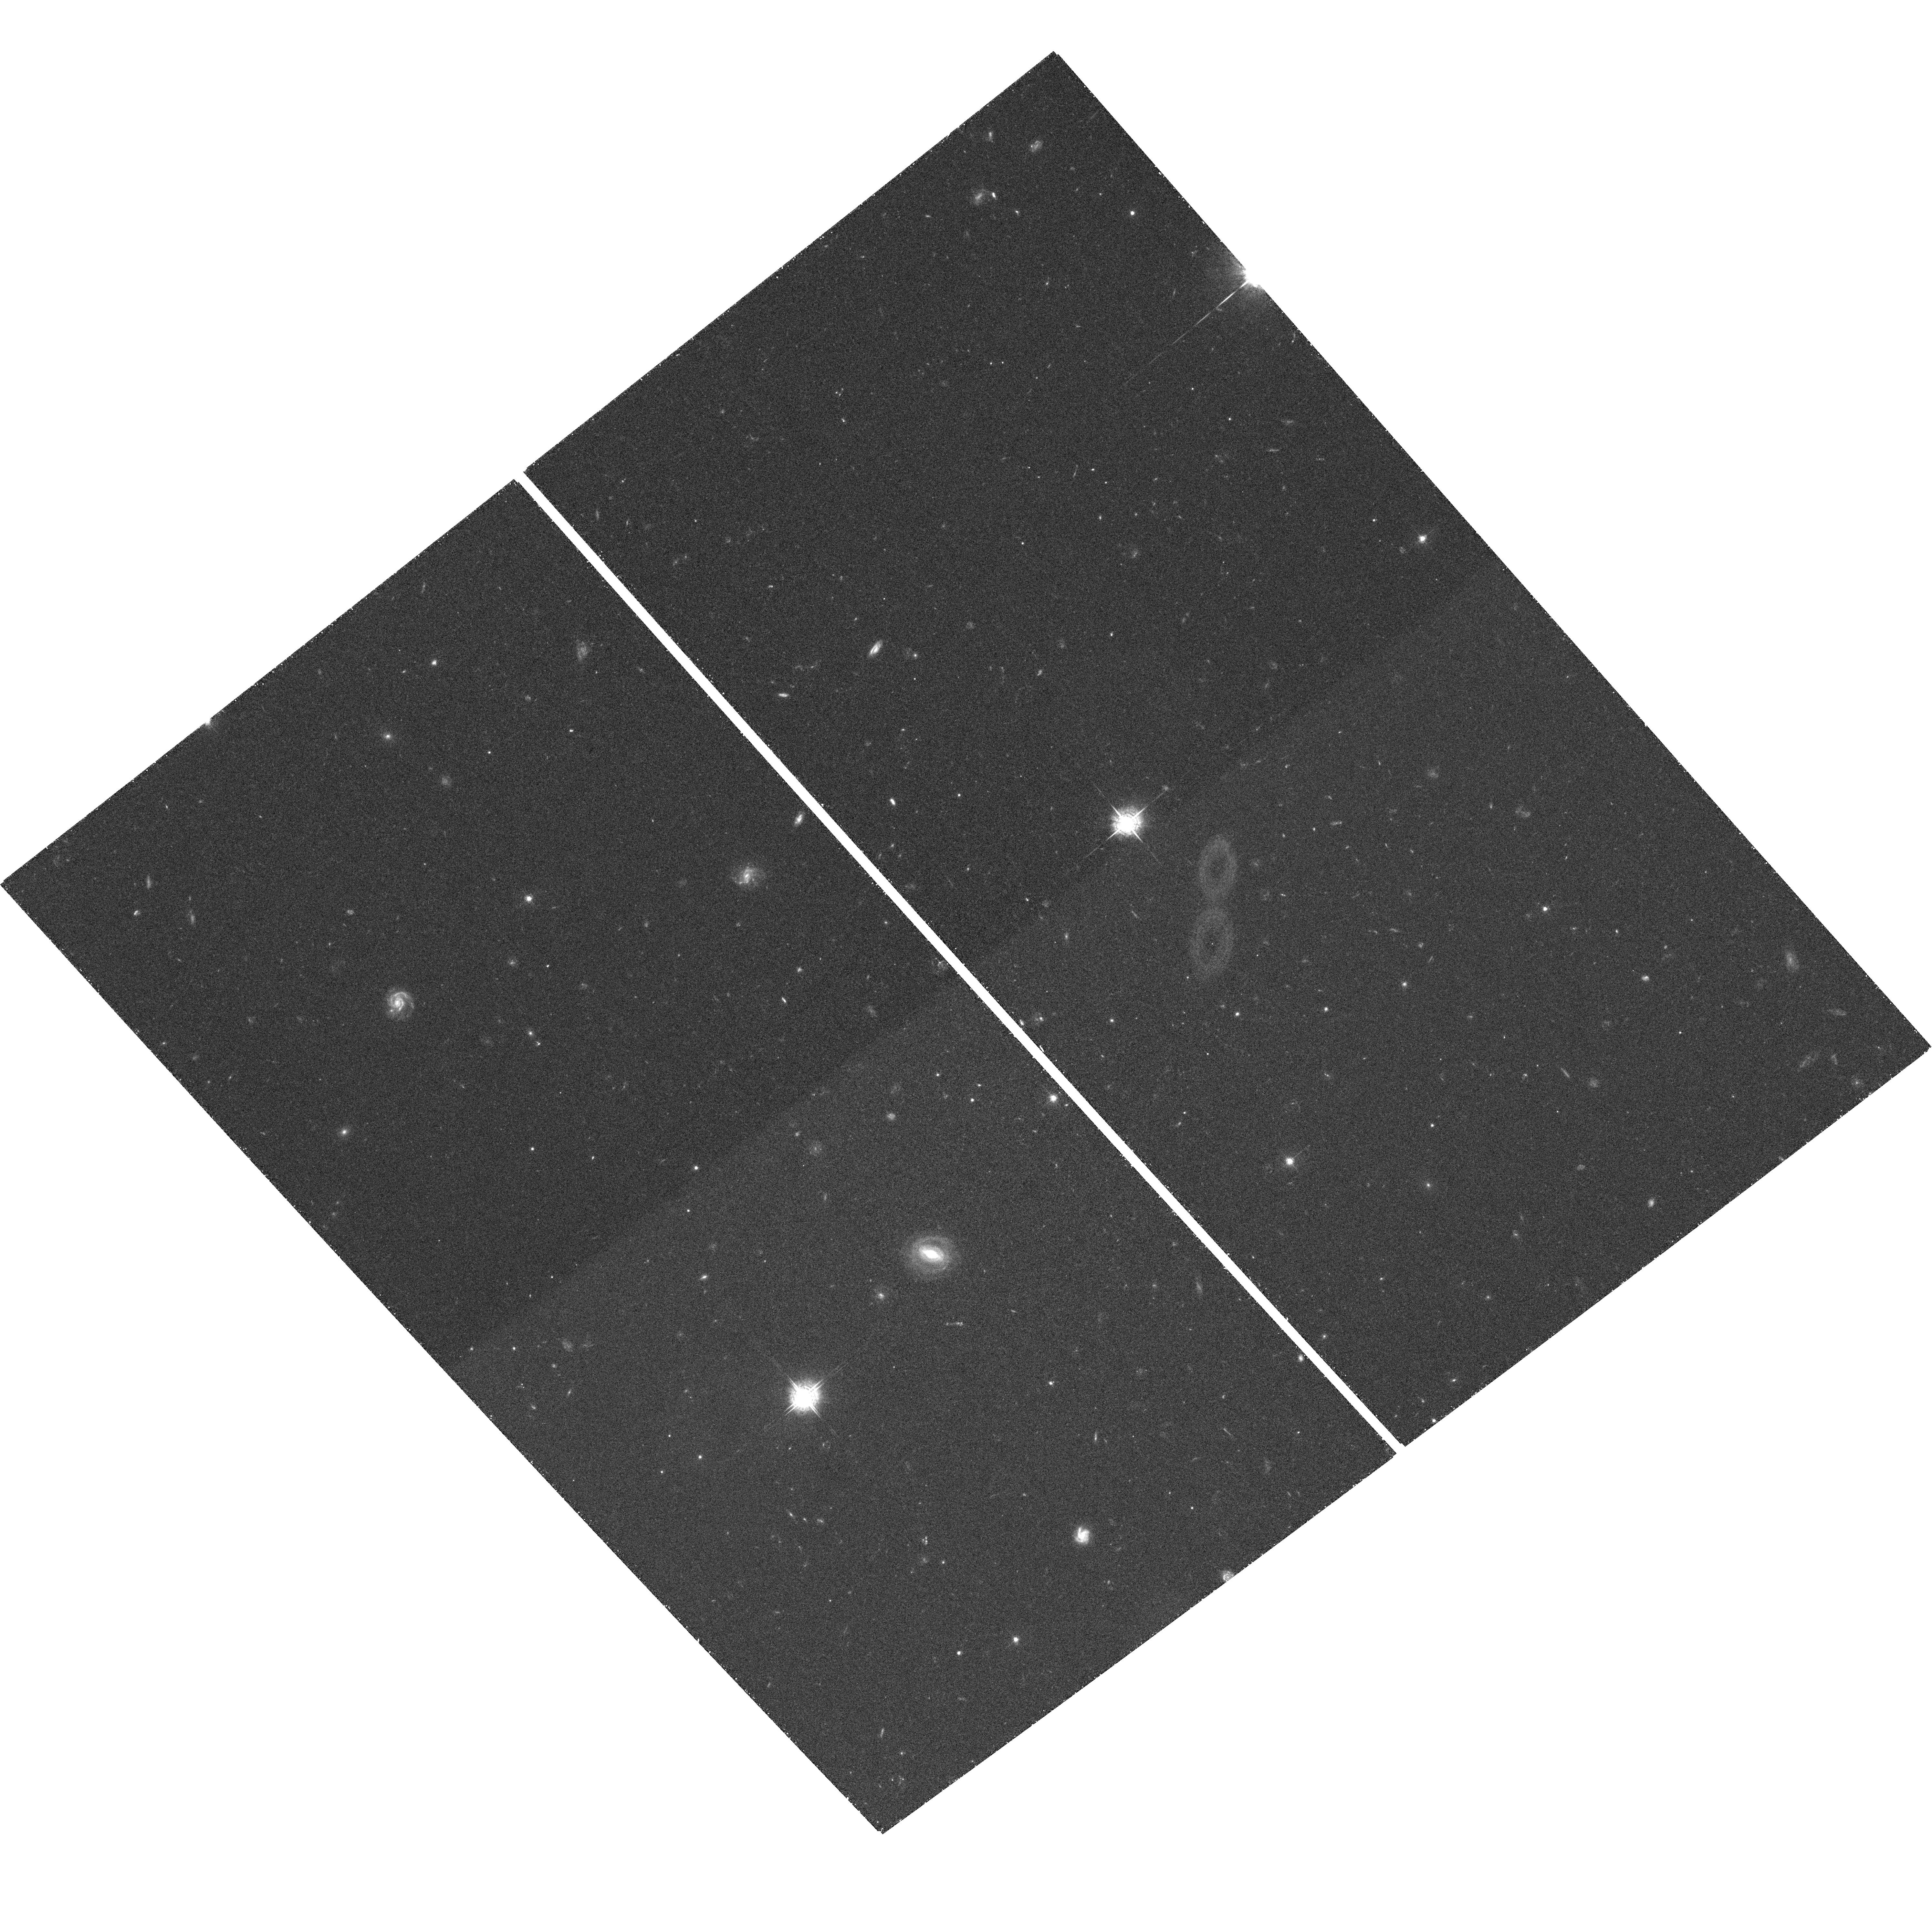
Target: SDSSJ1154+0300
Instrument: ACS/WFC
Filter: F550M
Exposure: 1.4 h
Observation ID: hst_10237_05_acs_wfc_f550m_j90k05

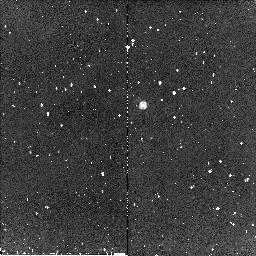
Target: SDSSJ0819+4209
Instrument: NICMOS/NIC2
Filter: F160W
Exposure: 4 min
Observation ID: n90k04030

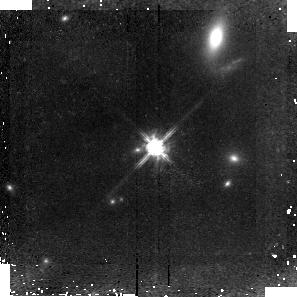
Target: SDSSJ0300+0048
Instrument: NICMOS/NIC2
Filter: F110W
Exposure: 43 min
Observation ID: n90k02010

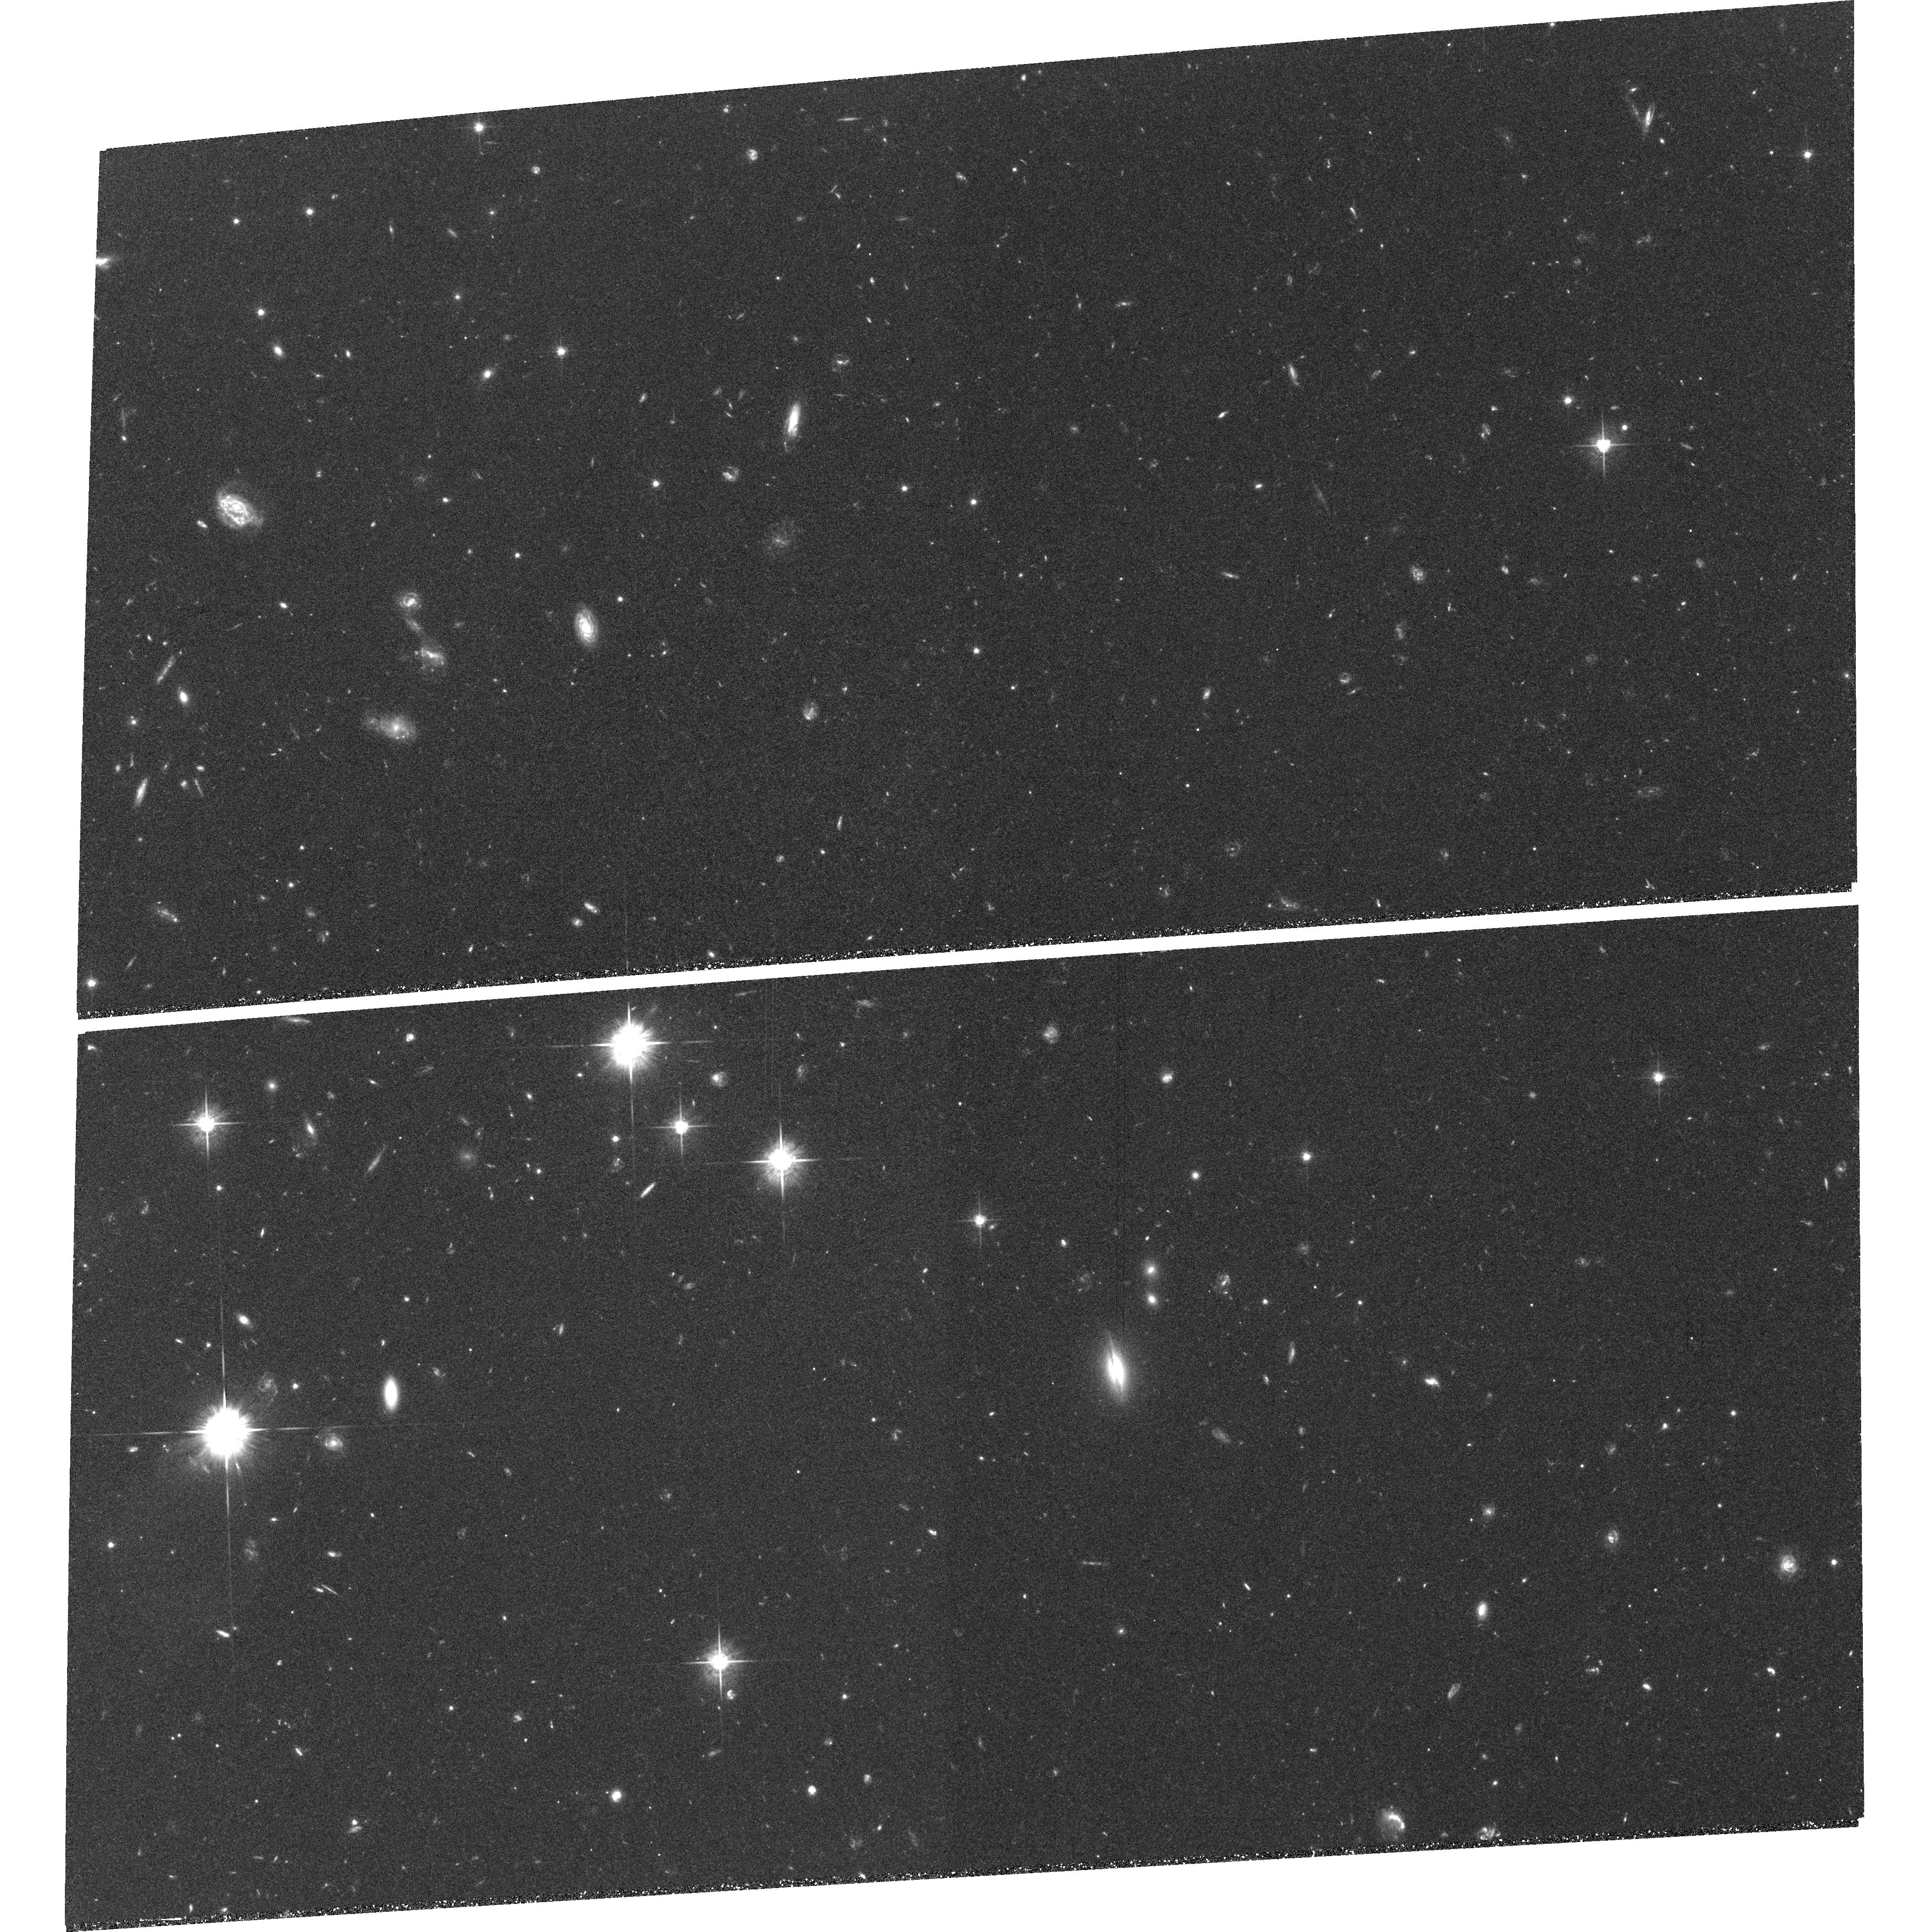
Target: SDSSJ1730+5850
Instrument: ACS/WFC
Filter: F625W
Exposure: 2.2 h
Observation ID: hst_10237_07_acs_wfc_f625w_j90k07

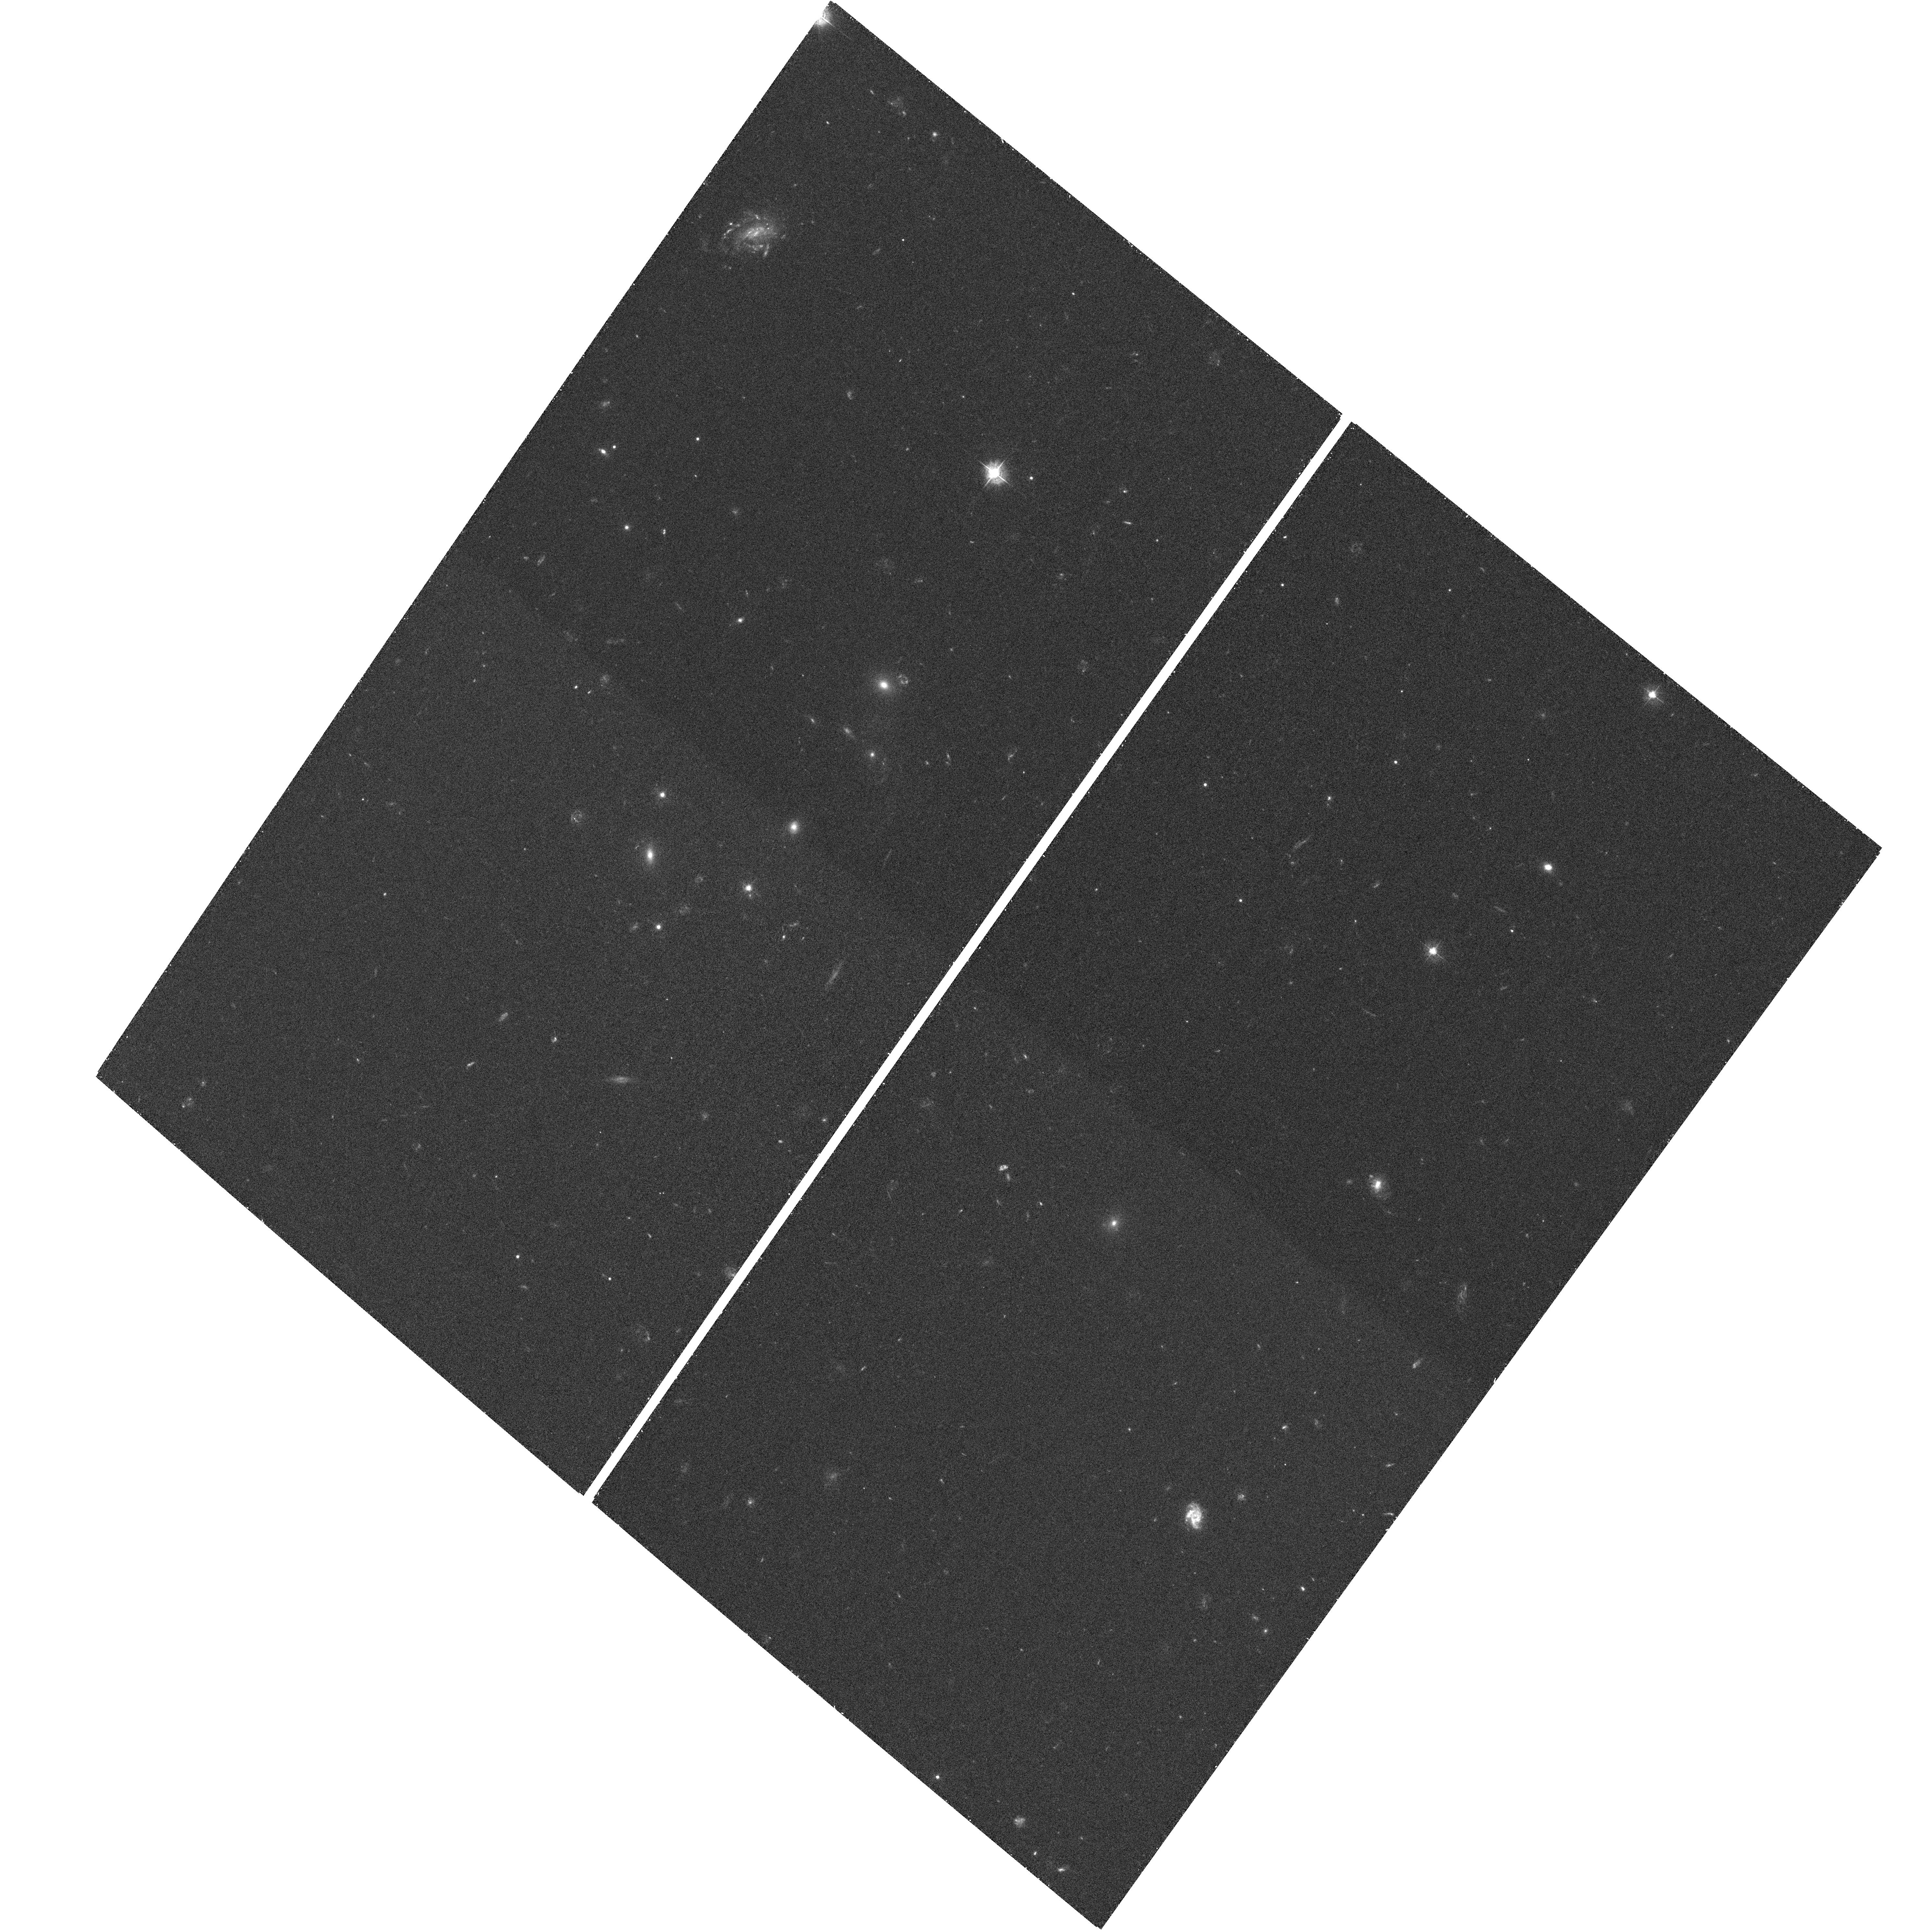
Target: SDSSJ0300+0048
Instrument: ACS/WFC
Filter: F435W
Exposure: 36 min
Observation ID: hst_10237_01_acs_wfc_f435w_j90k01

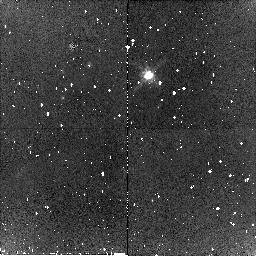
Target: SDSSJ1154+0300
Instrument: NICMOS/NIC2
Filter: F110W
Exposure: 4 min
Observation ID: n90k06010

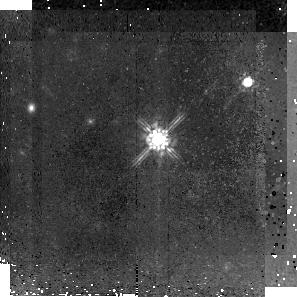
Target: SDSSJ1730+5850
Instrument: NICMOS/NIC2
Filter: F160W
Exposure: 2.3 h
Observation ID: n90ka7010

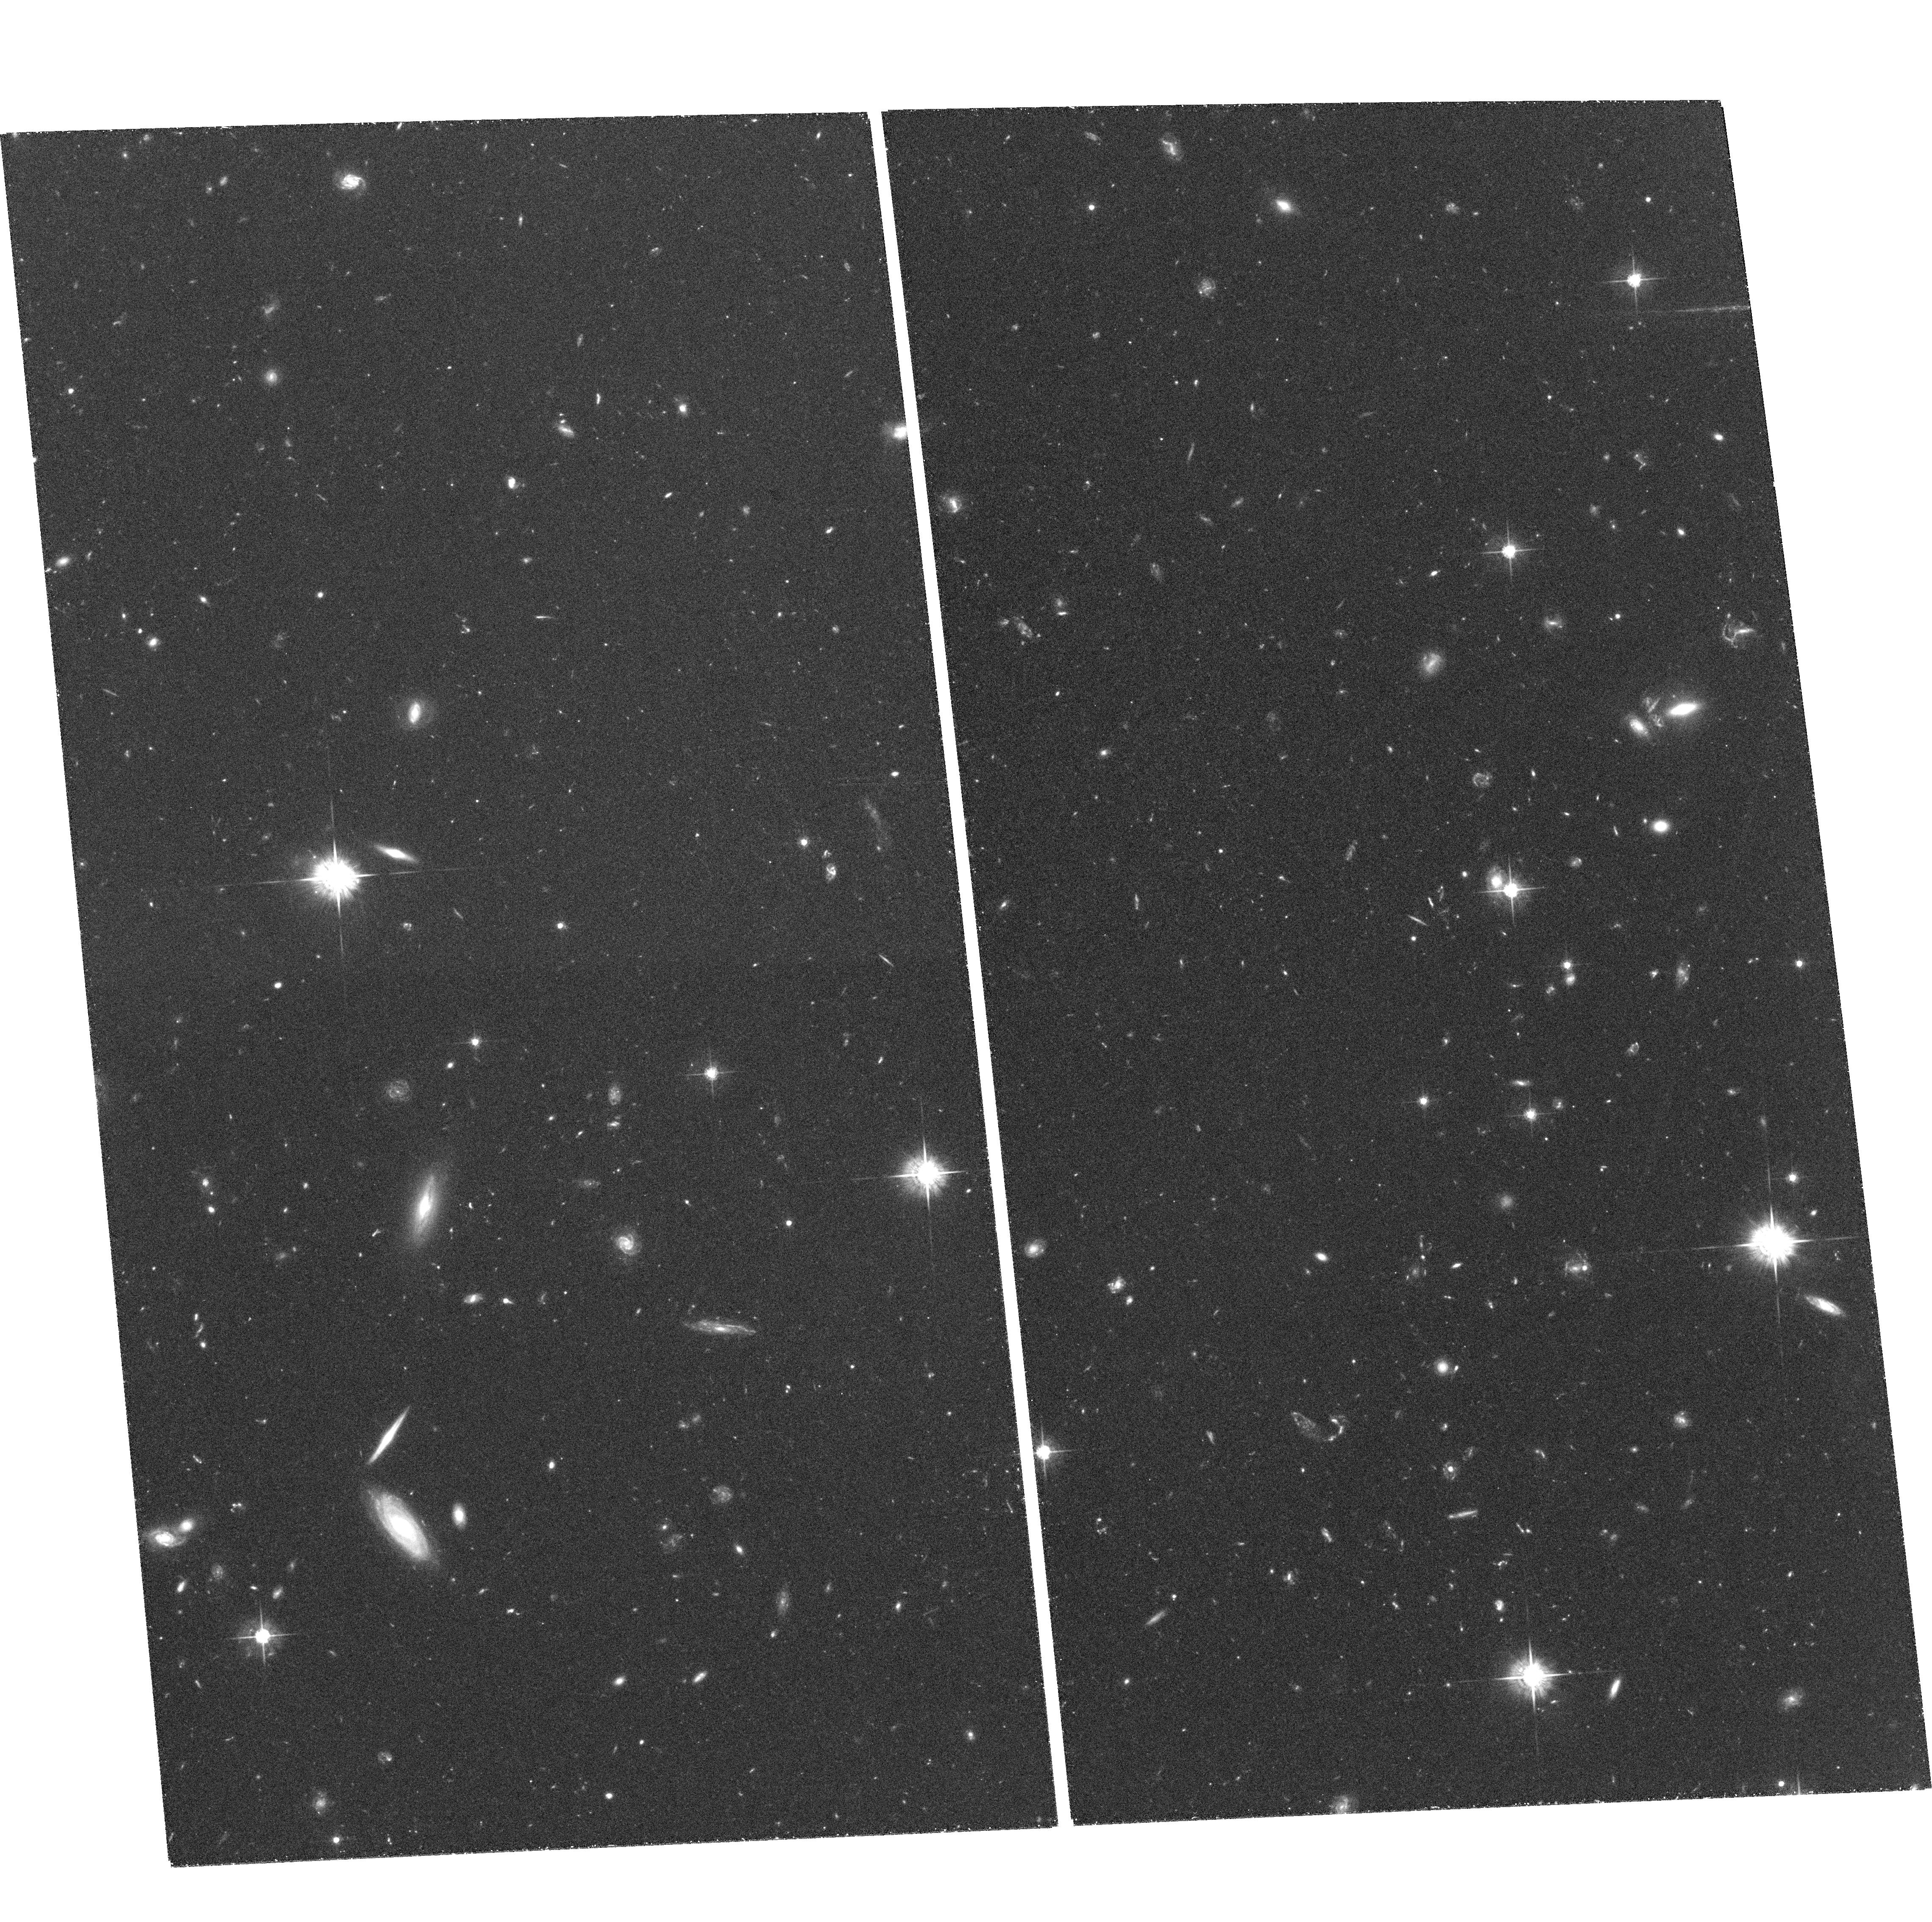
Target: SDSSJ0819+4209
Instrument: ACS/WFC
Filter: F625W
Exposure: 2.3 h
Observation ID: hst_10237_03_acs_wfc_f625w_j90k03

Low-Ionization BALs: Evolution or Orientation? (PI: Fan, Xiaohui)

We propose to test the hypothesis that Low-Ionization Broad Absorption Line Quasars (LoBALs) represent a special stage of quasar evolution: young quasars in systems with strong interaction and star-formation. We will carry out high resolution imaging using ACS/WFC and NICMOS to measure the properties of the host galaxies of four LoBAL quasars at z = 0.9 - 2.0 that show strong overlapping FeII absorption troughs. The ACS imaging will be carried out in the passband with the strongest BAL absorption, acting as a natural coronagraph. This results in a reduction of quasar light by a factor of 15 - 26 in these passbands, providing arguably the best view of the host galaxies of luminous, high-redshift quasars. This method allows efficient detection and detailed modeling of the host galaxy morphology in the rest-frame ultraviolet, which is most sensitive to star formation and galaxy interaction. We will also use NICMOS imaging to measure the rest-frame light from the host galaxy to probe the old stellar populations where the host galaxy is likely to be brighter. It has been suggested that LoBALs might not be explained simply as an orientation effect but rather as an early phase of quasar evolution. Such a phase is typically associated with large amounts of dust and gas, and young galaxies with strong star formation. With HST observations, we will study the color and morphology of the FeLoBAL quasar host galaxies, and measure the age of their dominant stellar populations. We will also measure the density of close companions, and, in particular, look for signs of ongoing or recent mergers. These measurements will be compared to those of control samples of normal quasars at similar redshift. If LoBALs are indeed young systems, then their host galaxies are expected to show stronger interactions and merger activity, younger stellar ages, and regions with strong star formation. If the LoBAL host galaxies show no significant difference from those of normal quasars, it will support the view that LoBAL quasars are not a distinct population and that all quasars have BAL outflows along some lines of sight.